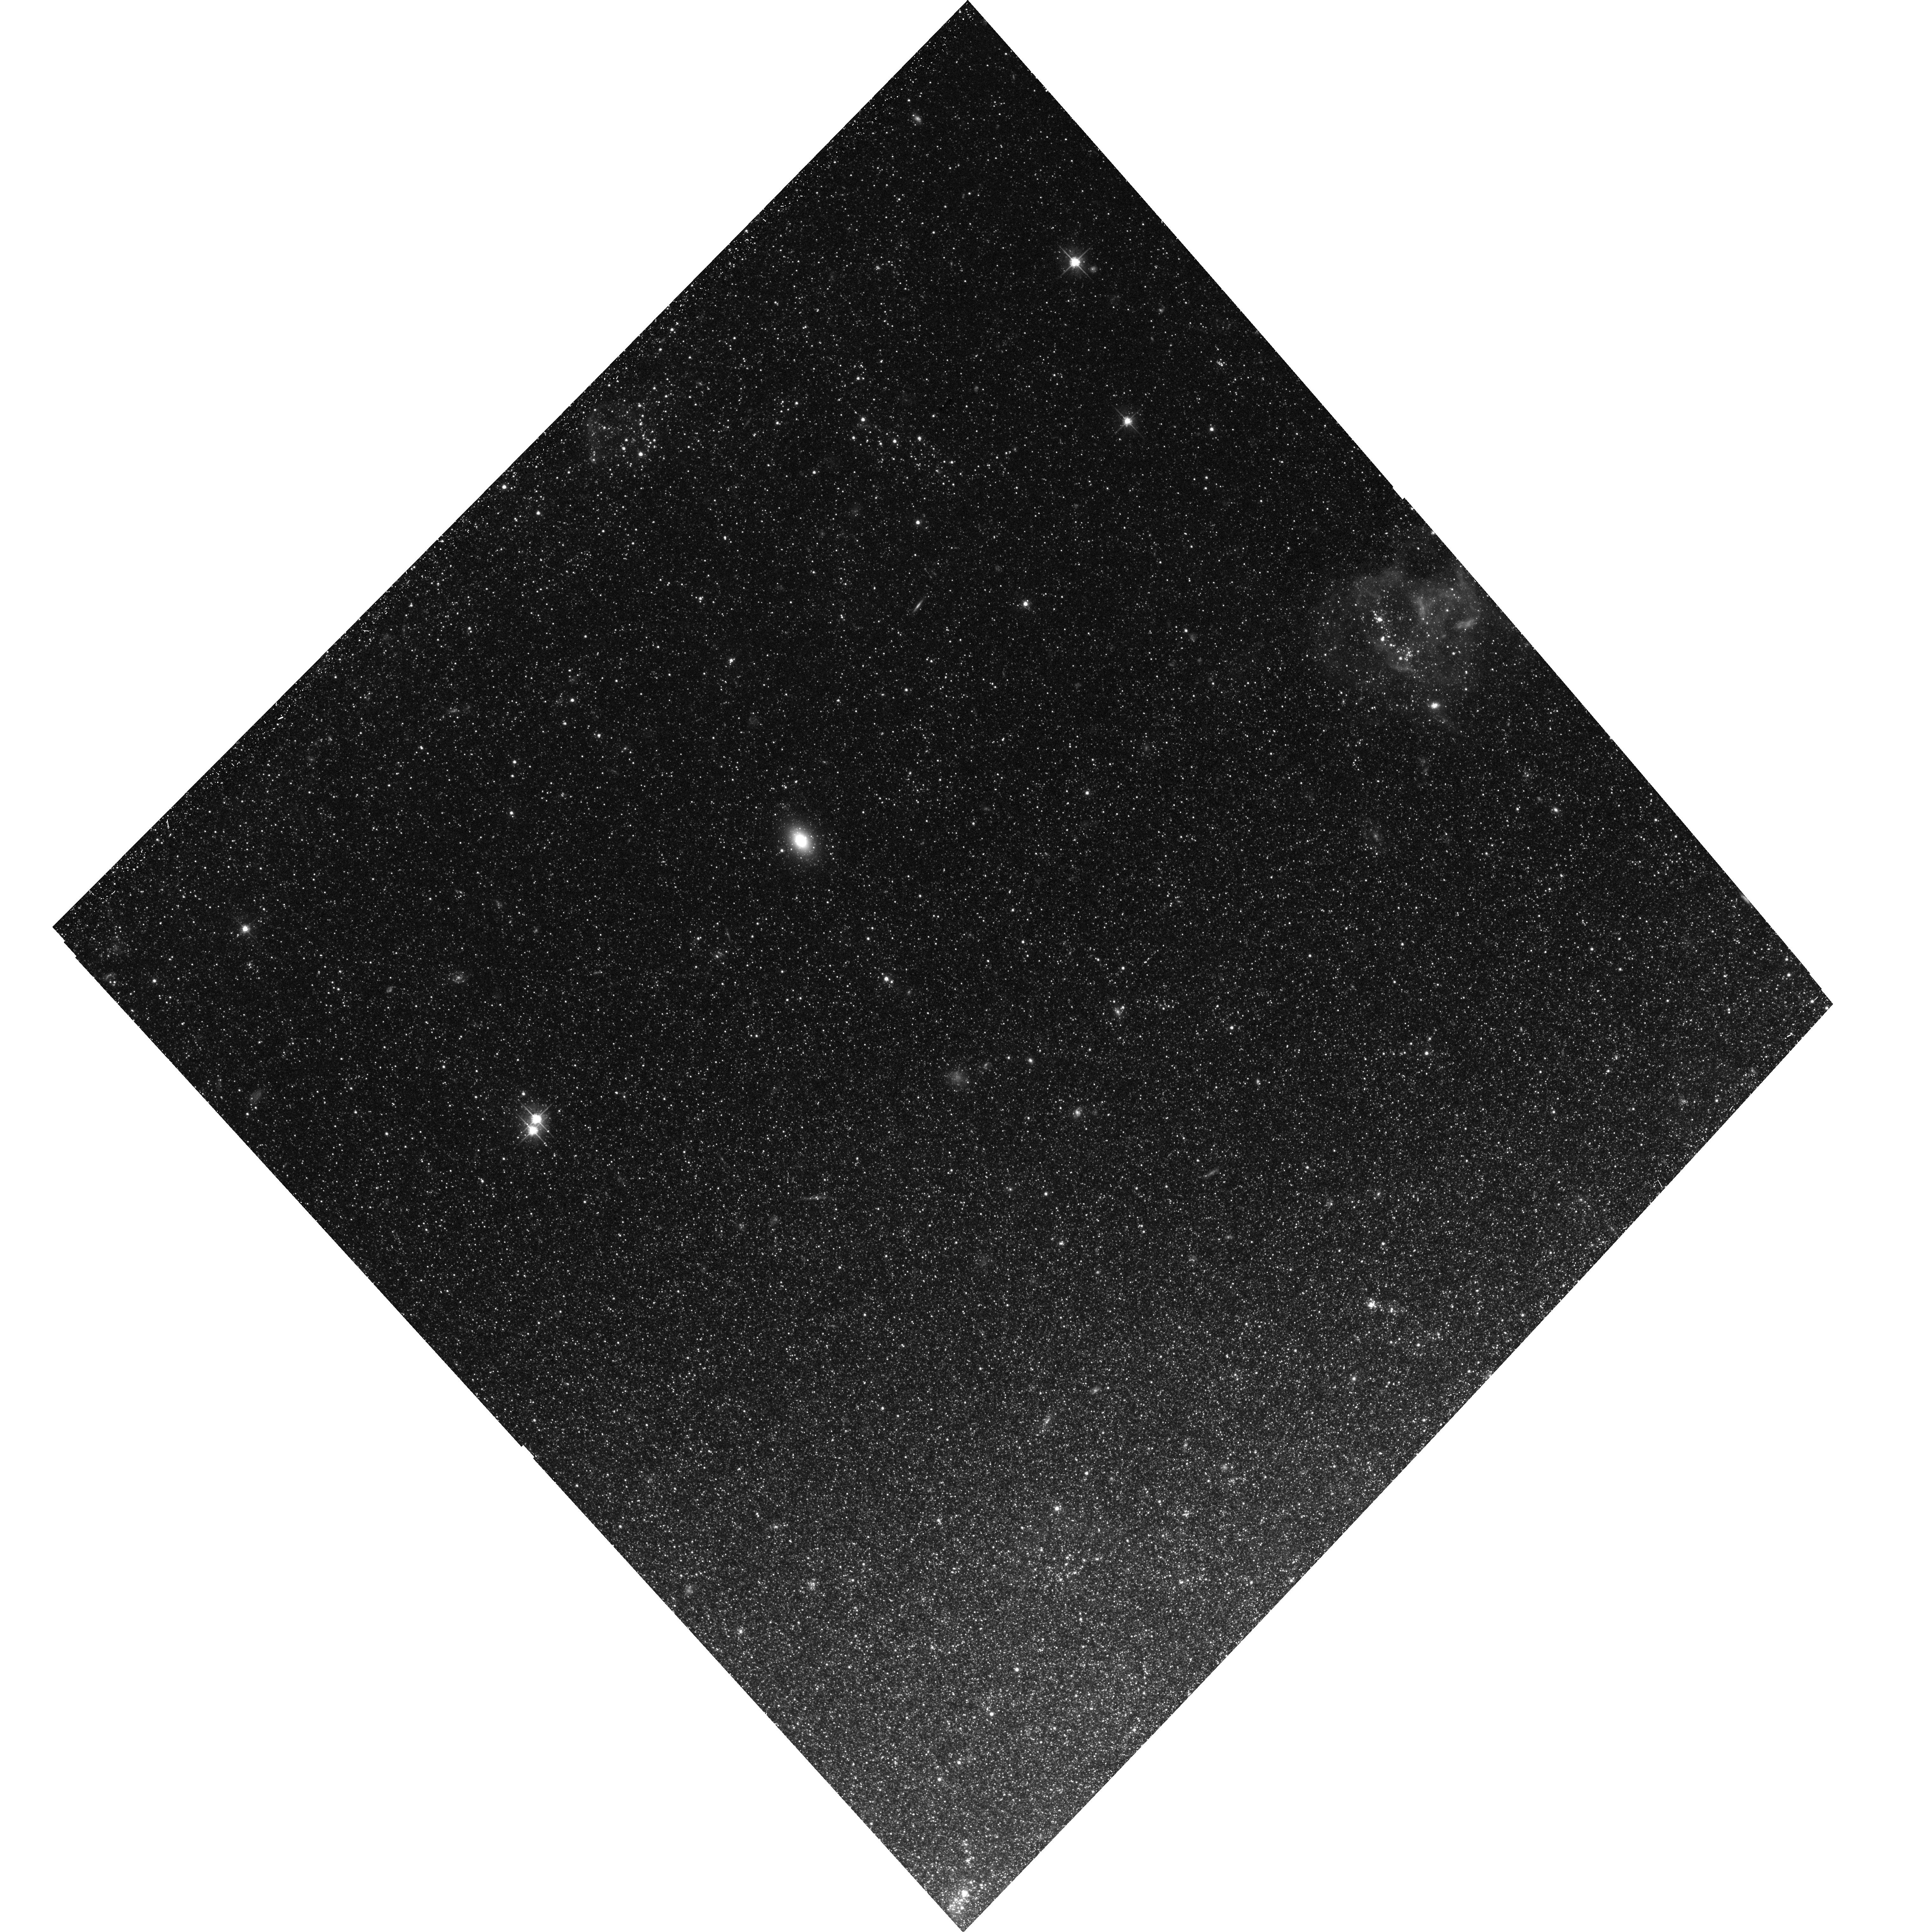
Target: NGC-300-1. Instrument: ACS/WFC. Filter: F606W. Exposure: 40 min. Observation ID: hst_13515_51_acs_wfc_f606w_jcfp51

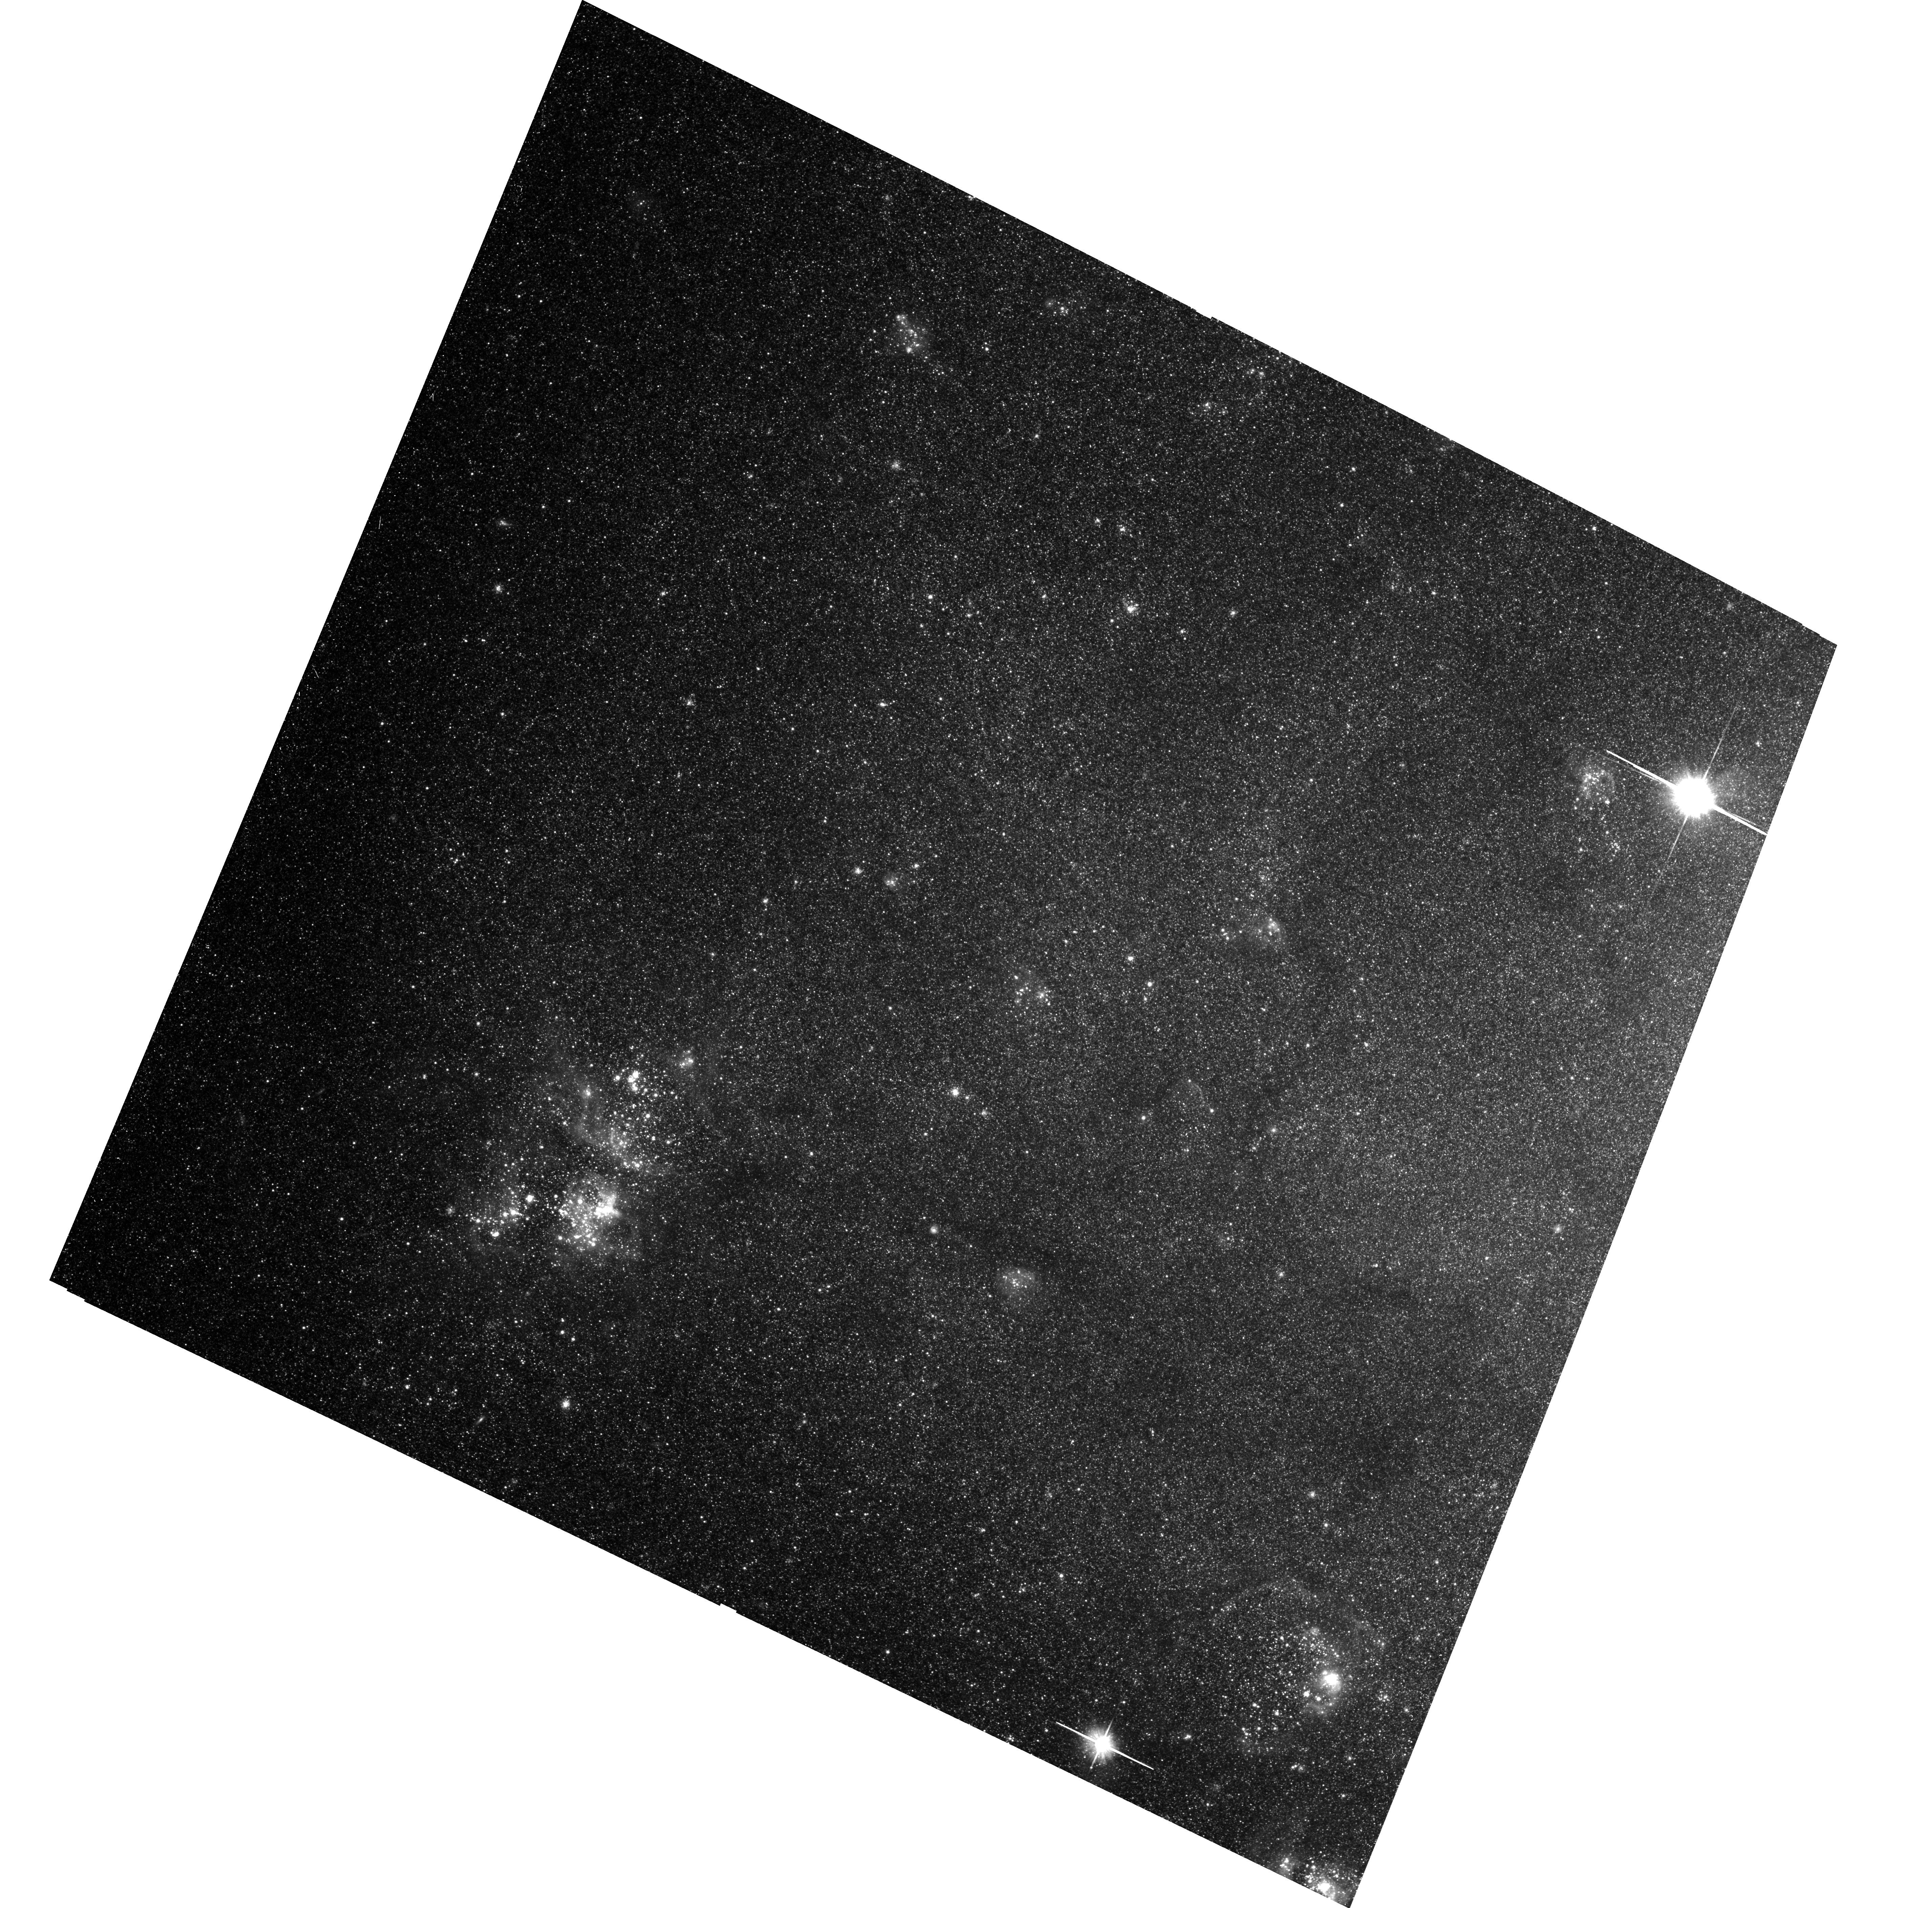
Target: NGC-300-4. Instrument: ACS/WFC. Filter: F606W. Exposure: 40 min. Observation ID: hst_13515_04_acs_wfc_f606w_jcfp04

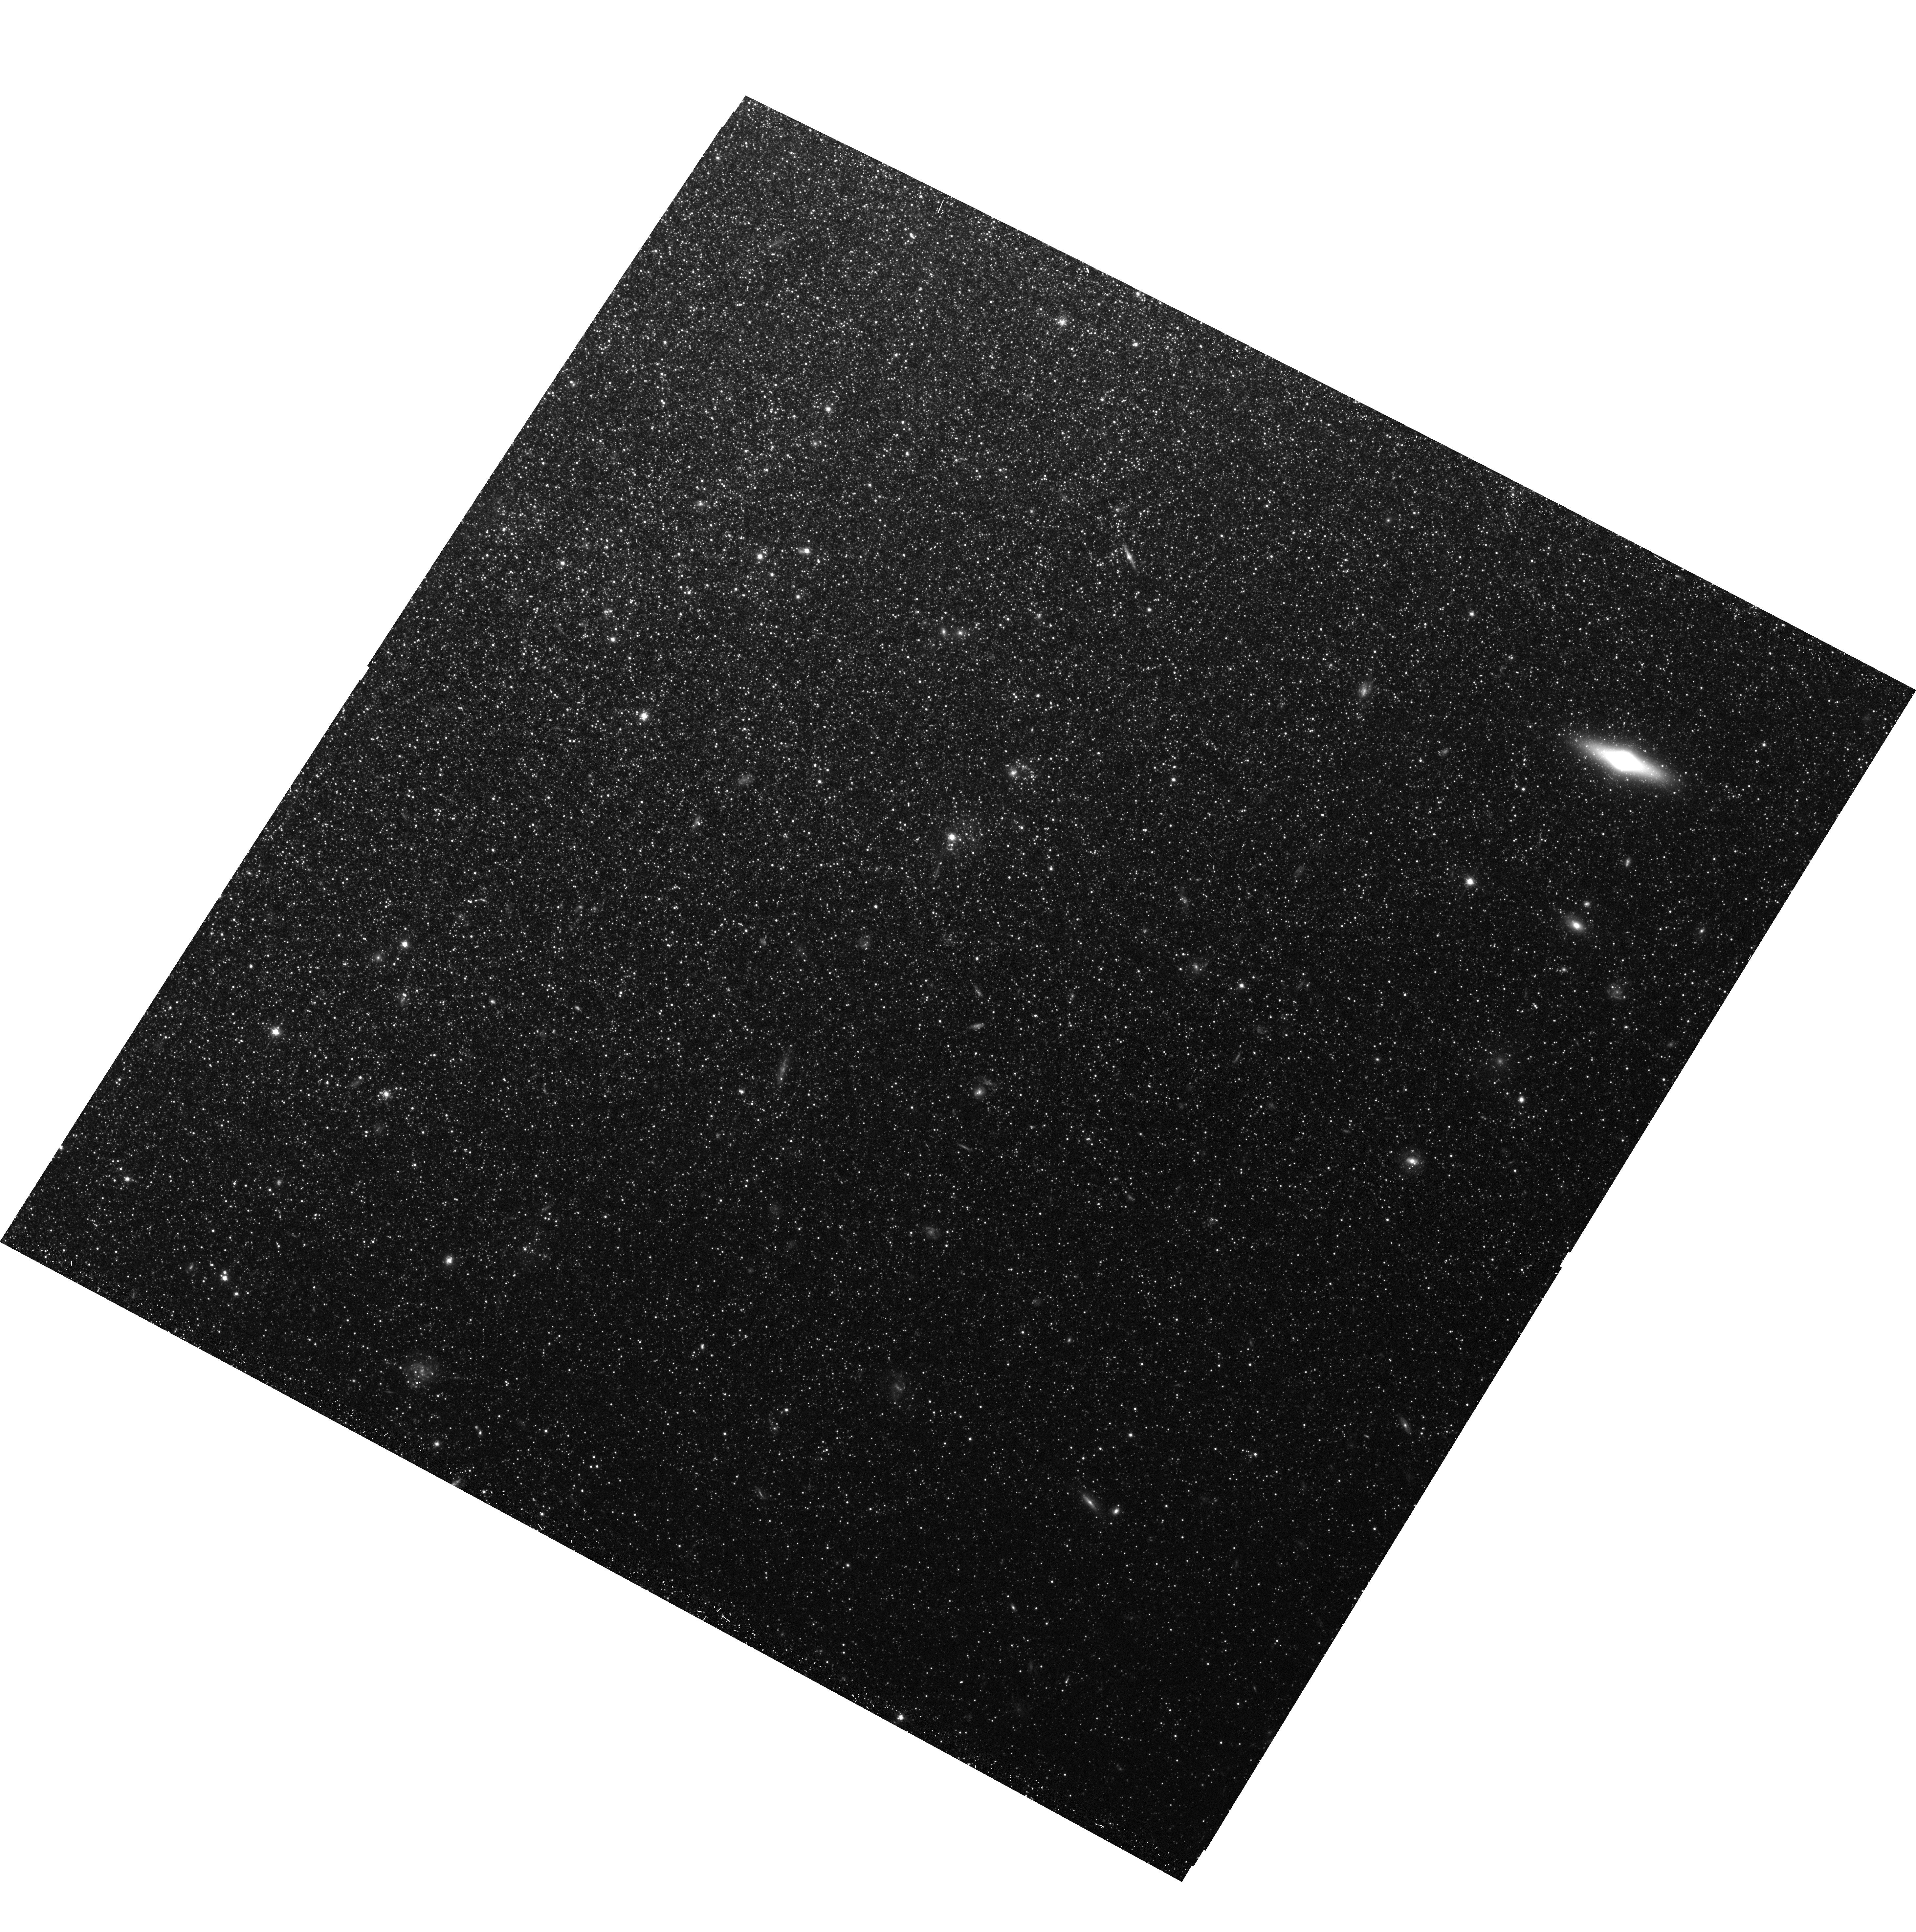
Target: NGC-300-3. Instrument: ACS/WFC. Filter: F814W. Exposure: 42 min. Observation ID: hst_13515_03_acs_wfc_f814w_jcfp03

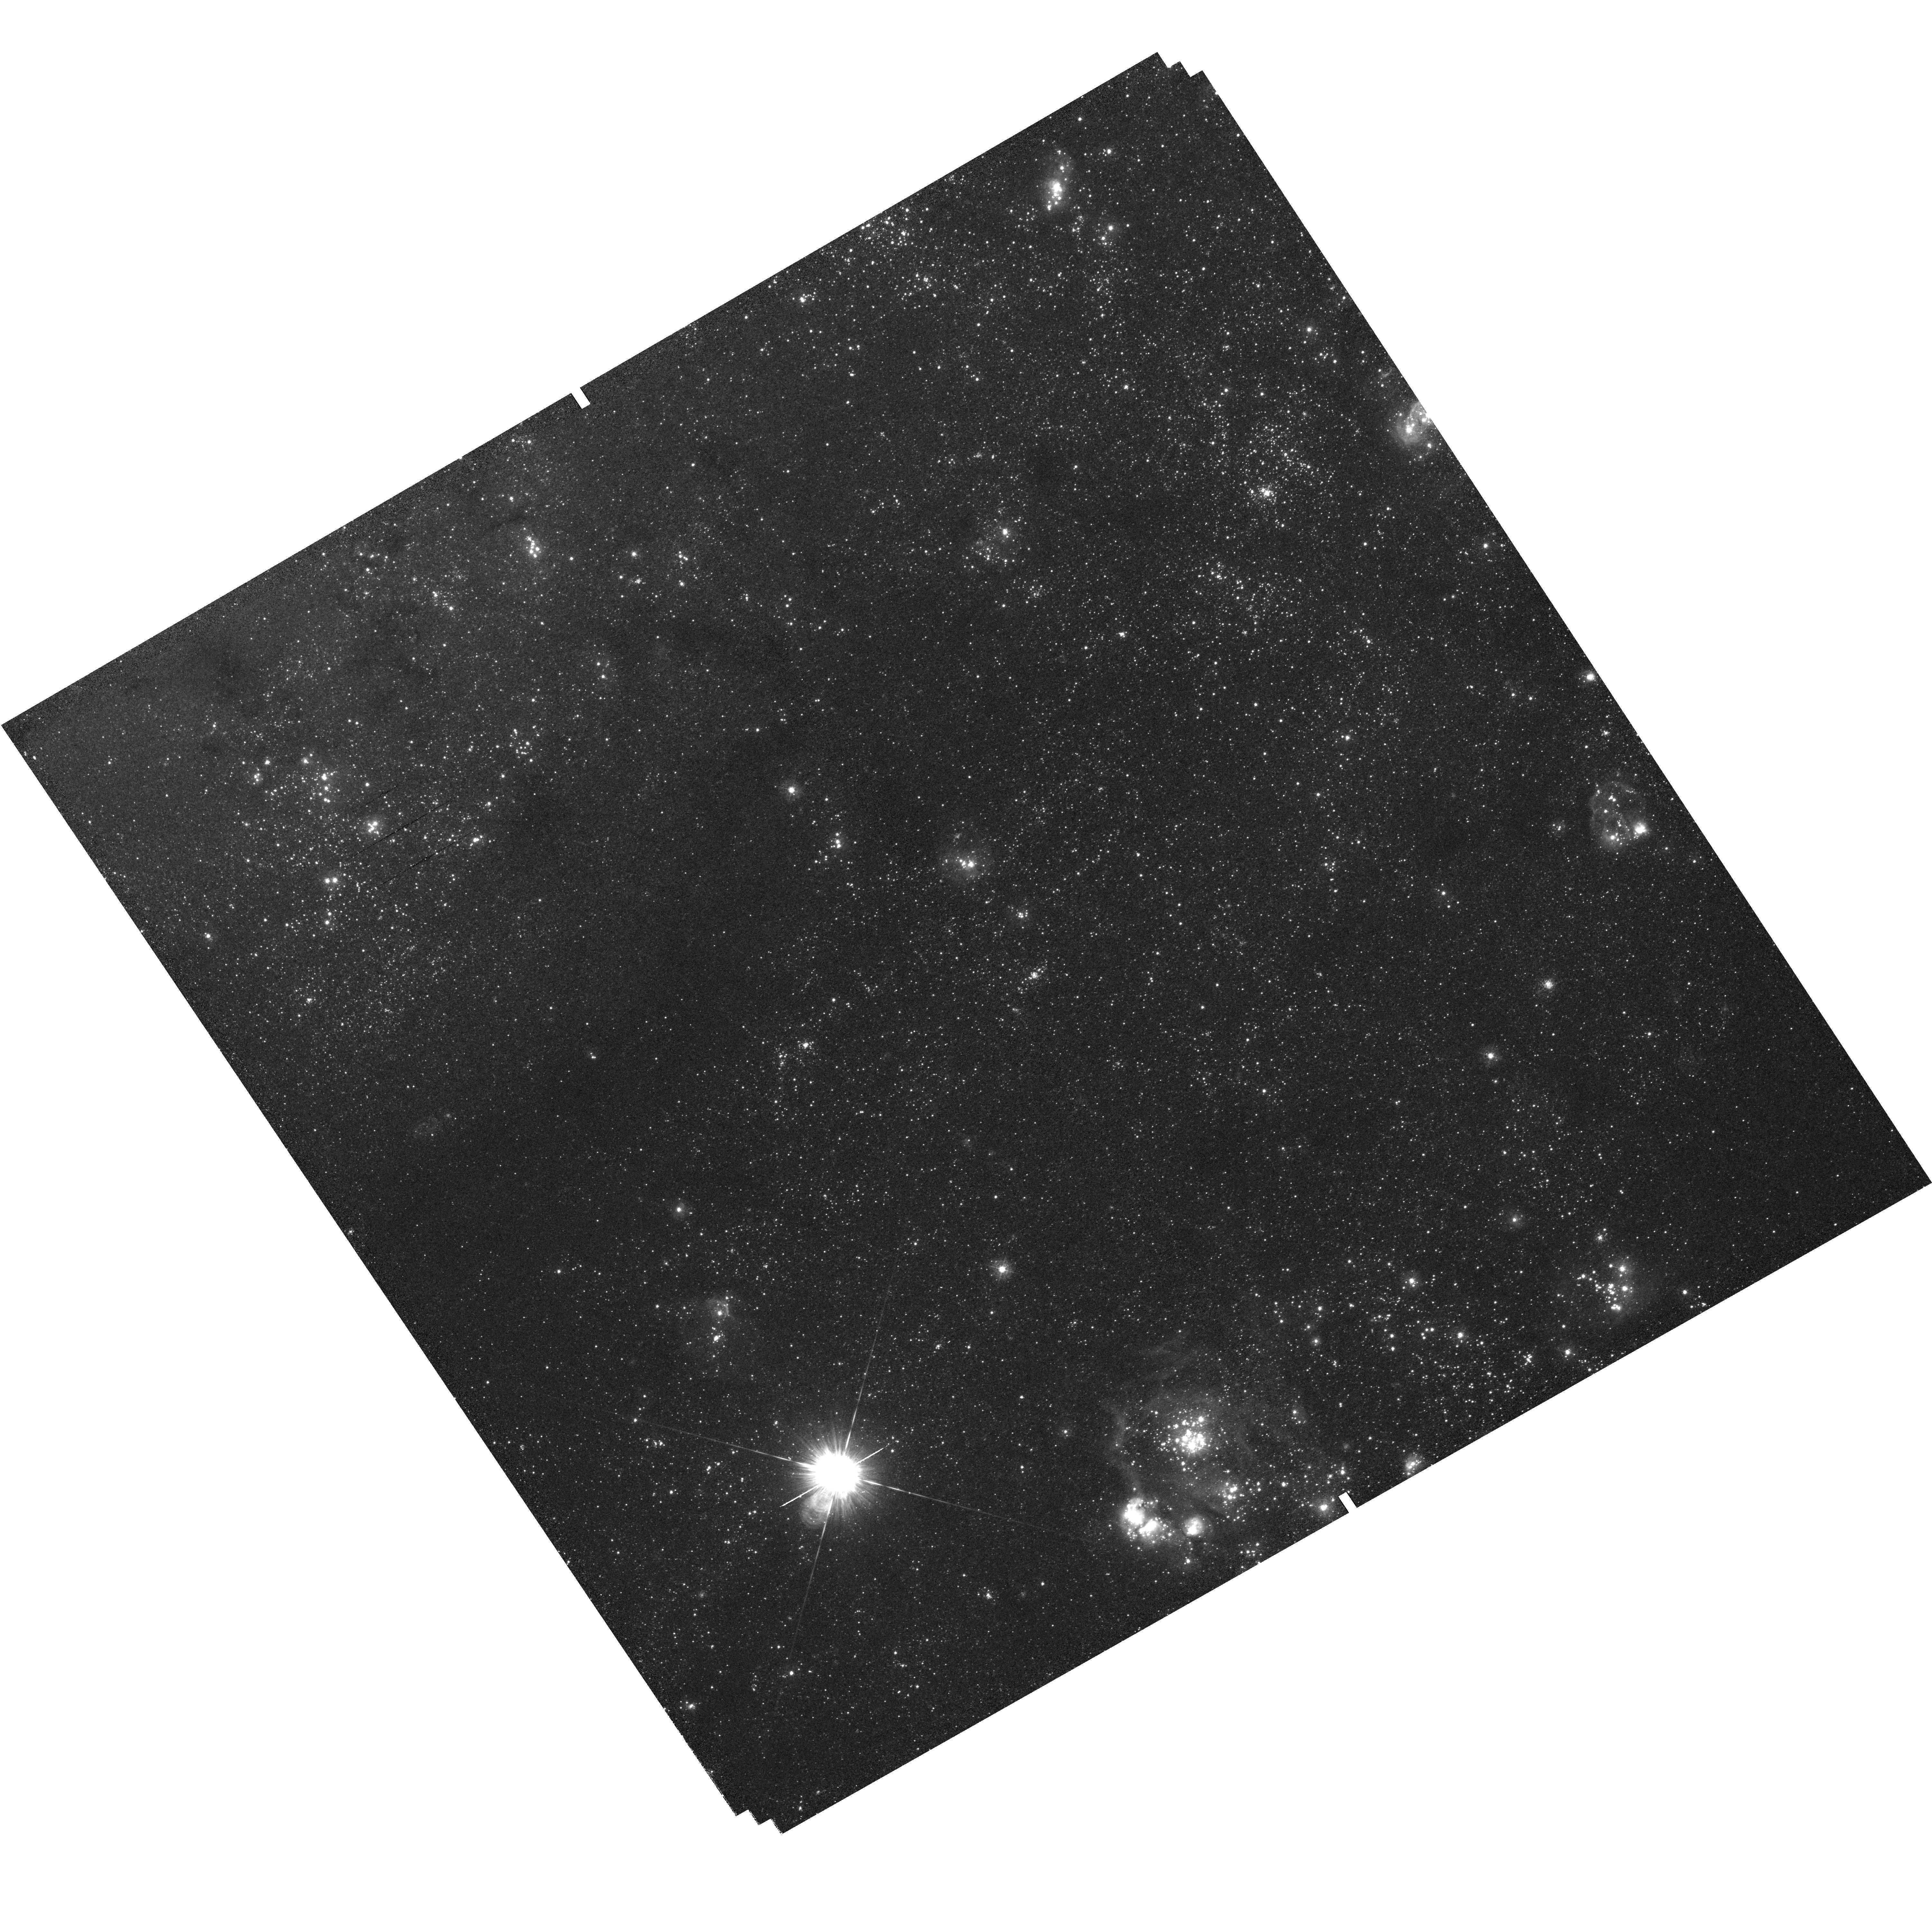
Target: NGC-300-2. Instrument: WFC3/UVIS. Filter: F336W. Exposure: 1.4 h. Observation ID: hst_13515_02_wfc3_uvis_f336w_icfp02

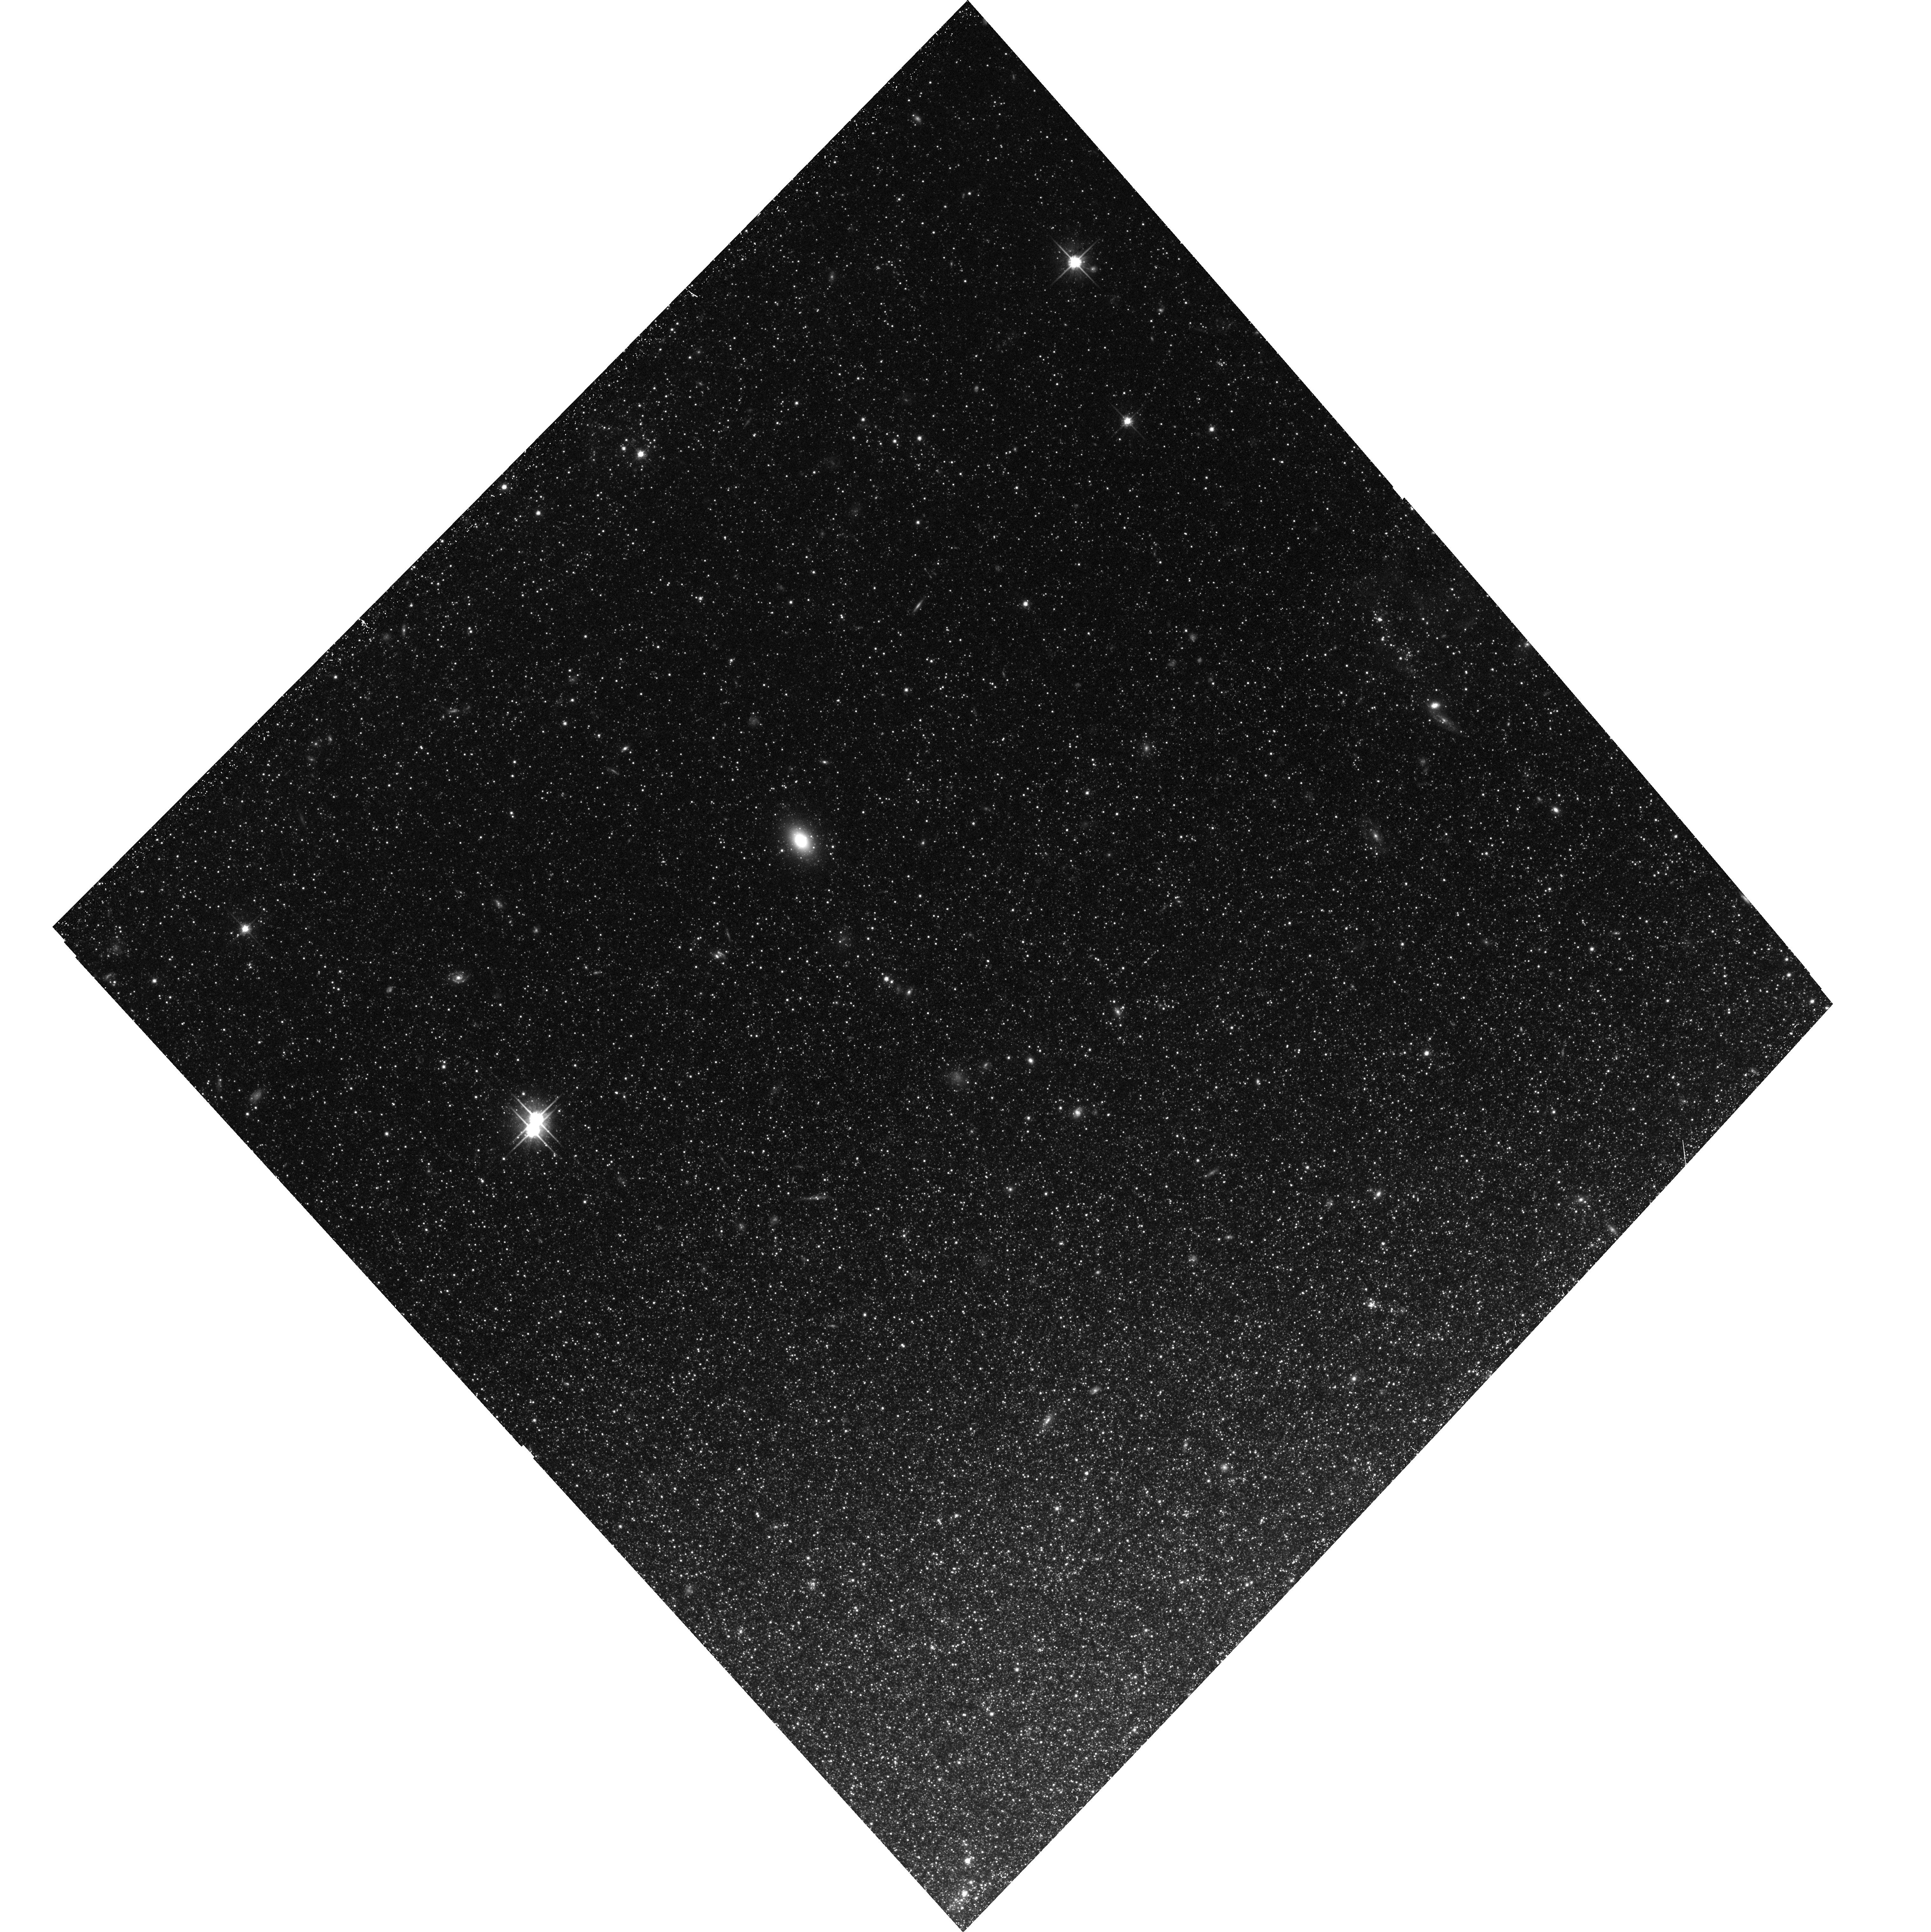
Target: NGC-300-1. Instrument: ACS/WFC. Filter: F814W. Exposure: 42 min. Observation ID: hst_13515_51_acs_wfc_f814w_jcfp51

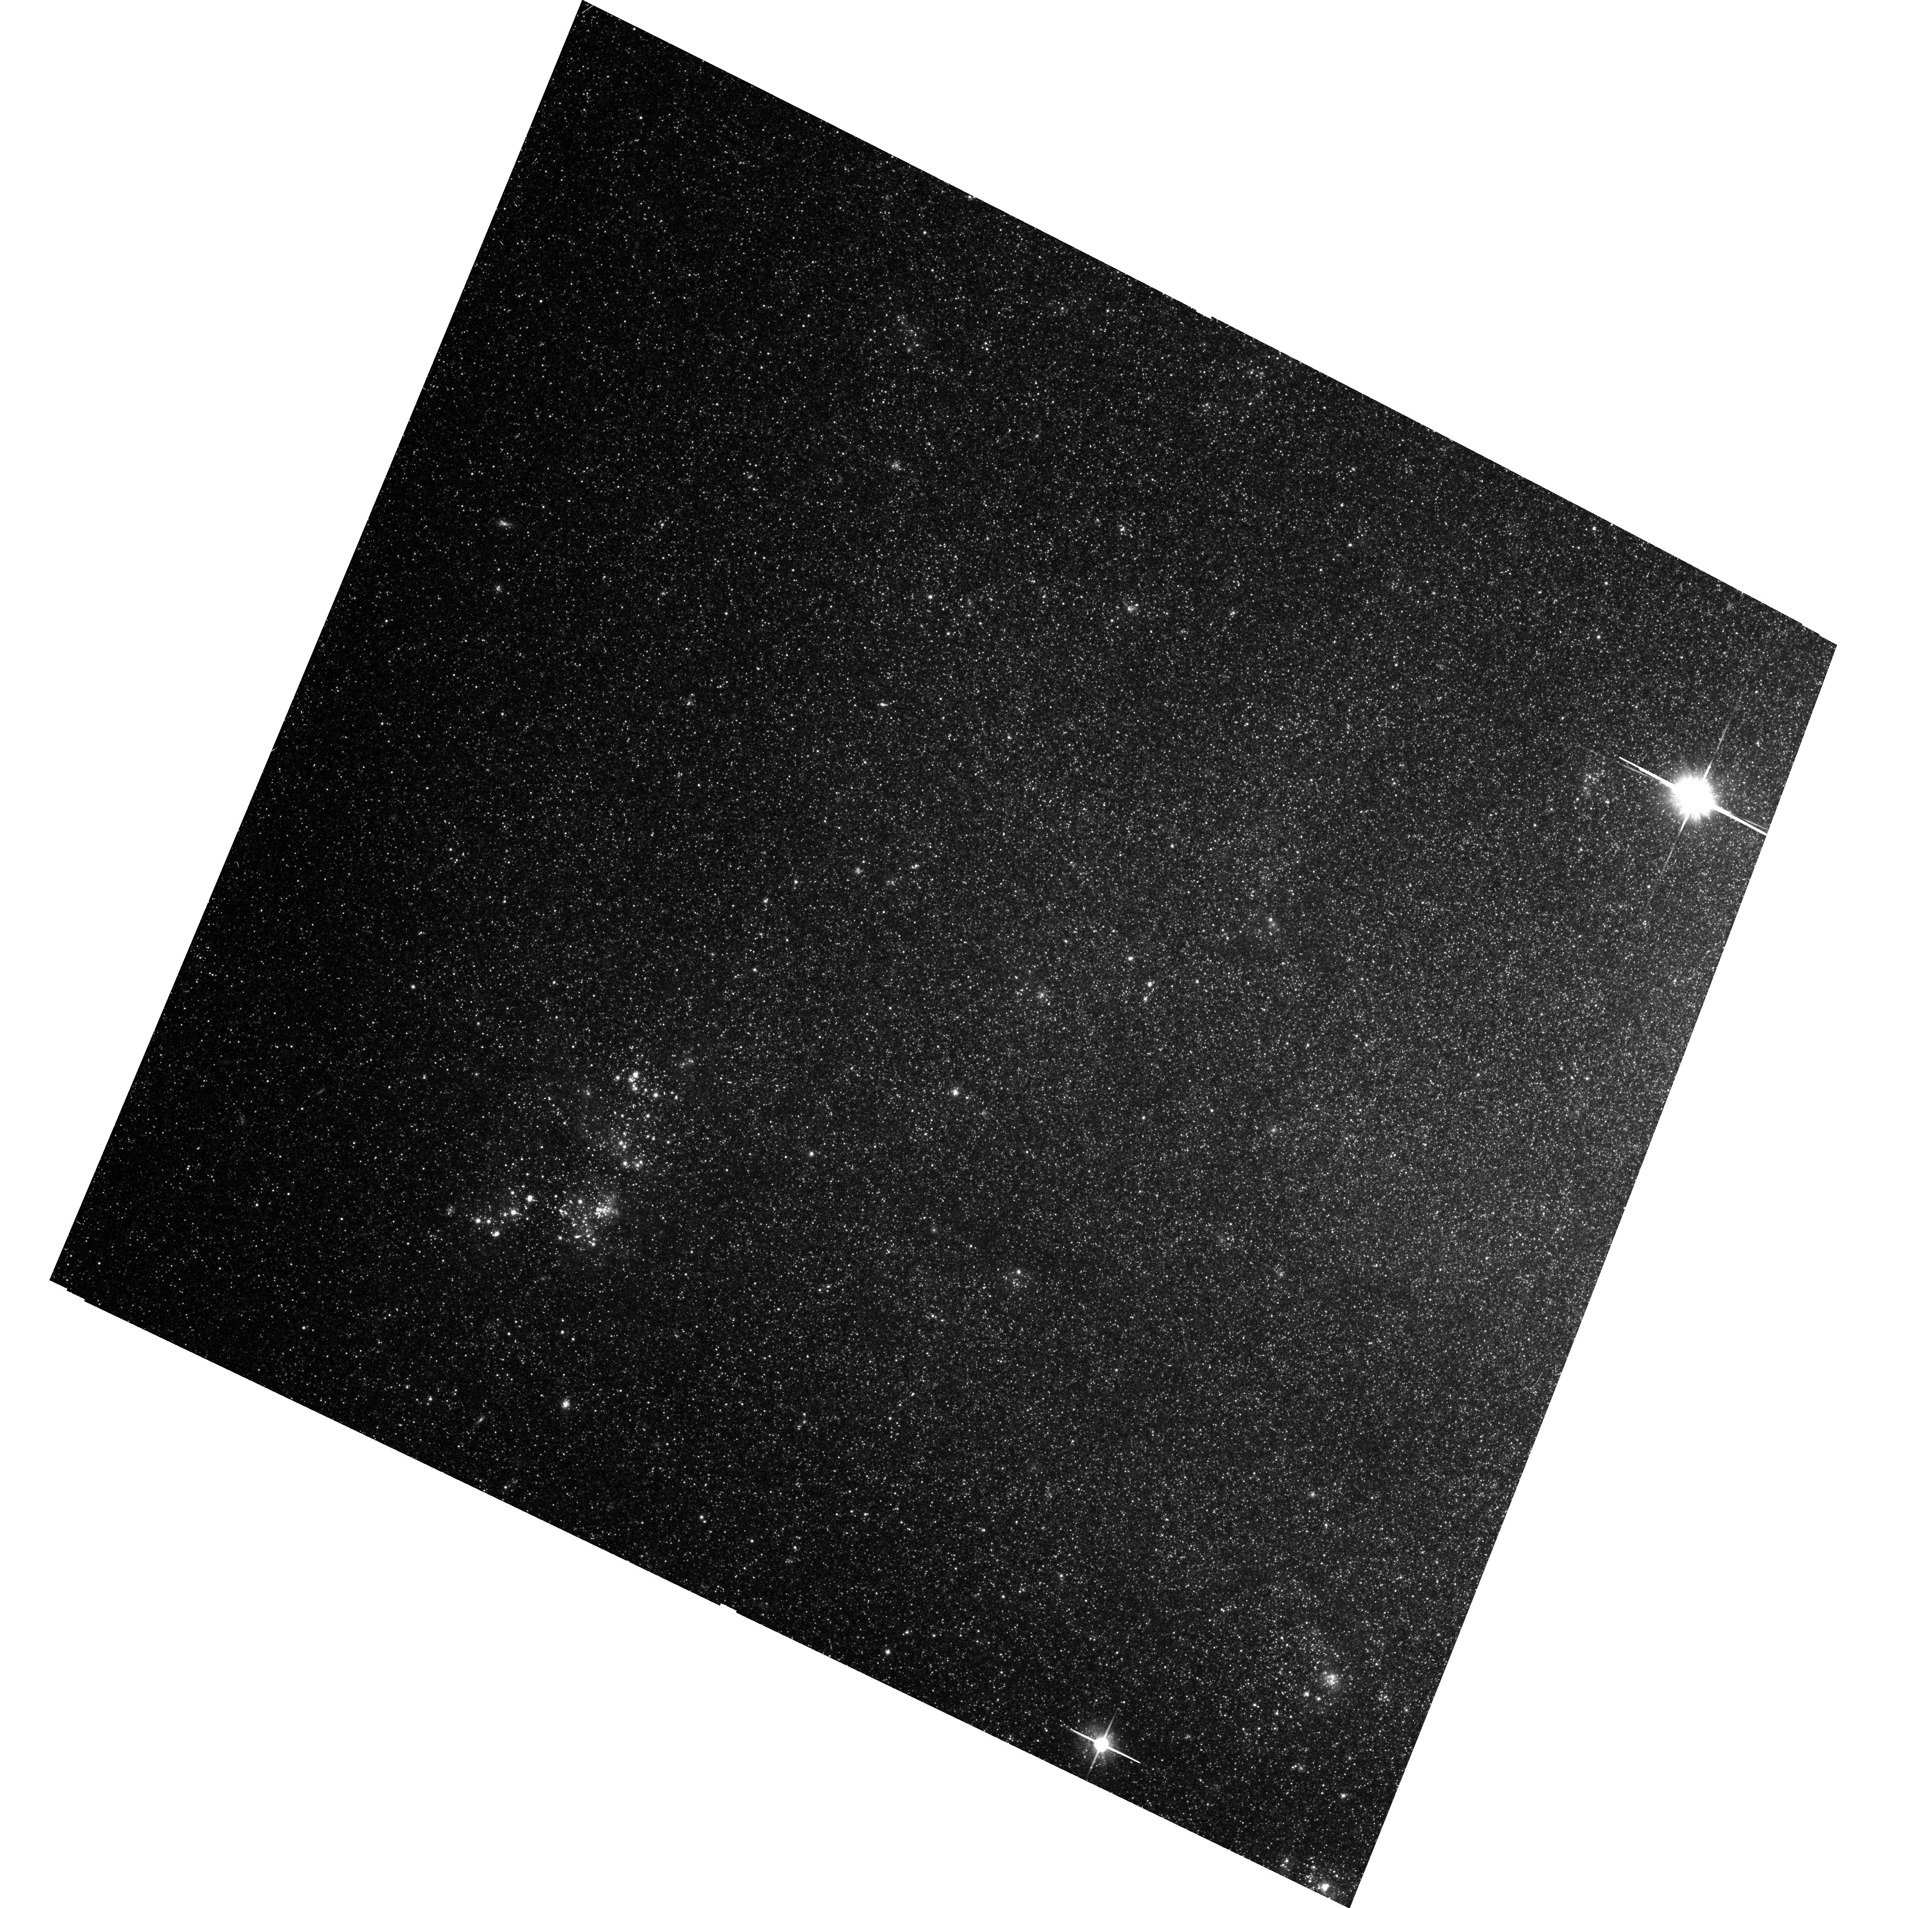
Target: NGC-300-4. Instrument: ACS/WFC. Filter: F814W. Exposure: 42 min. Observation ID: hst_13515_04_acs_wfc_f814w_jcfp04

The Effect of Intermediate-Luminosity Transients on the X-ray Luminosity Functions of Spiral Disks (PI: Binder, Breanna)

We aim to measure the fraction of X-ray transients (XRT) and their luminosity distribution in NGC~300 using two new ACIS-I observations and joint HST ACS/WFC3 imaging. X-ray point source populations are characterized by their X-ray luminosity functions (XLFs), which are typically constructed from a single snapshot exposure. Most XLFs do not extend below of 10^37 erg s^-1, and the consistency of the XLF on short timescales poorly constrained. The two new exposures of NGC~300 will be used to address two broad science goals: we will measure the XRT demographics in NGC~300 and investigate their impact on the XLF down to 5x10^35 erg s^-1, and we will co-add all observations to measure the XLF down to 10^35 erg s^-1. We will identify new faint X-ray sources and test HMXB evolution models.